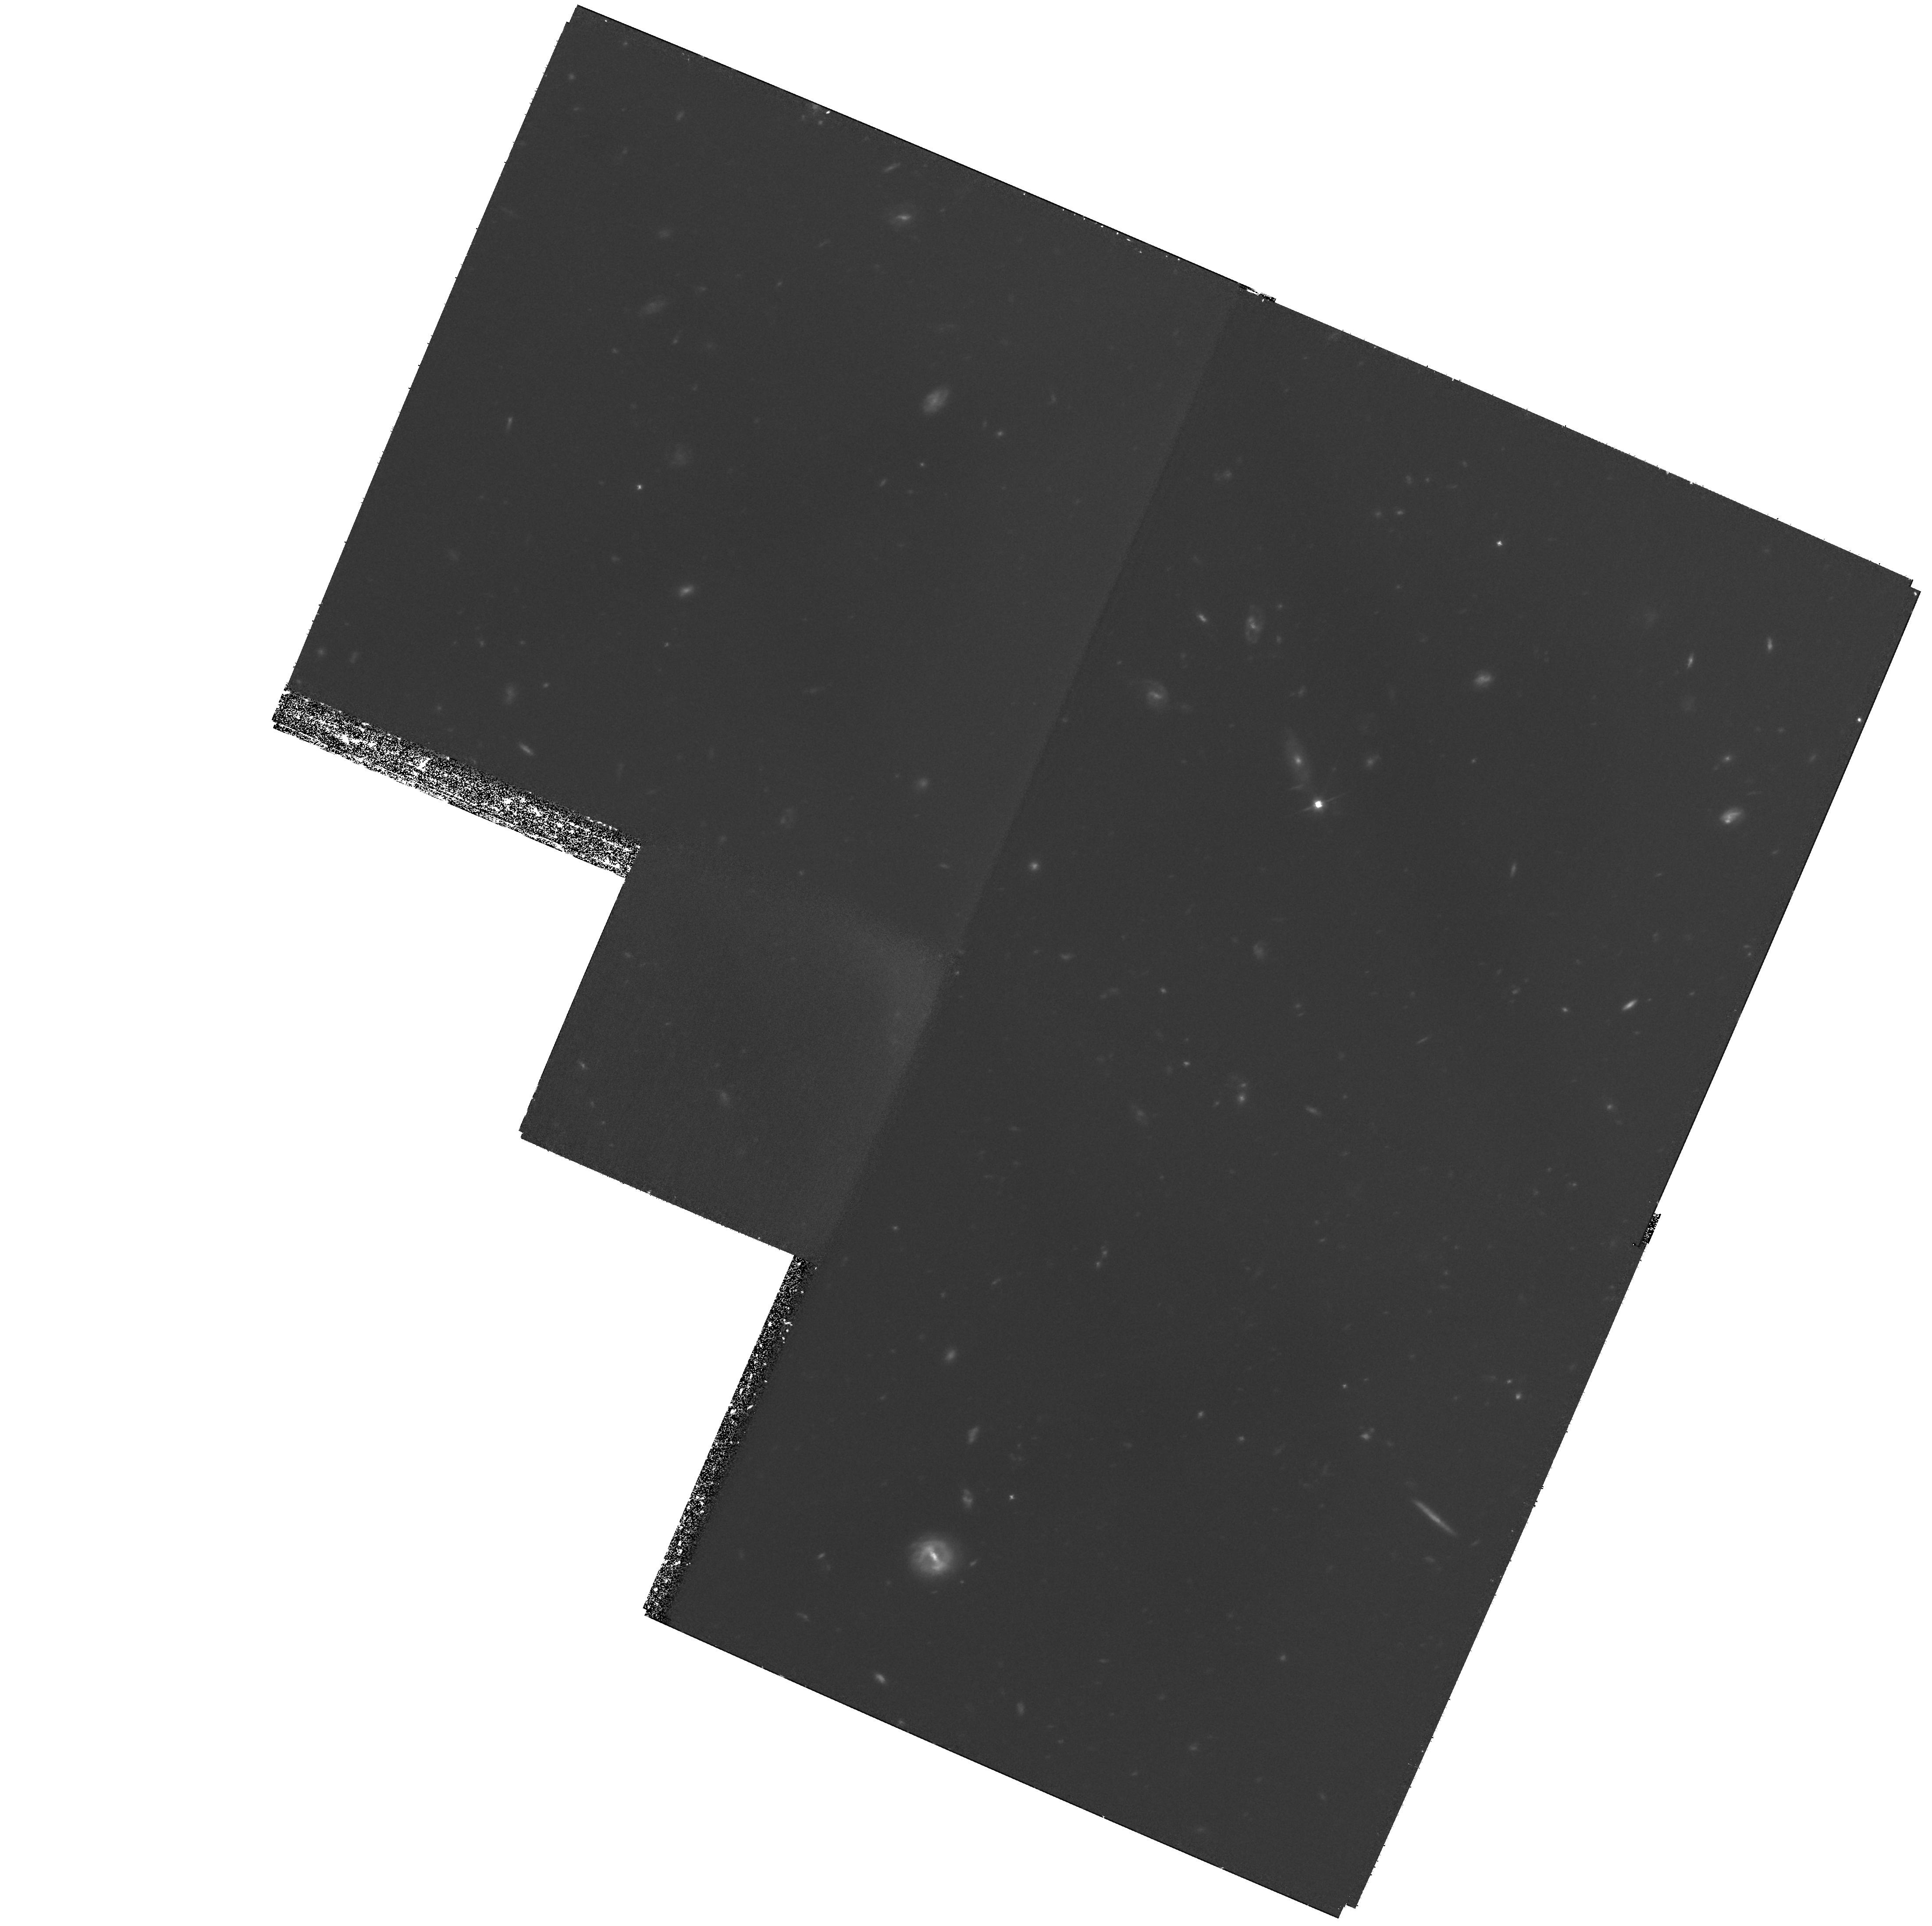
Target: HDF-123655+621244
Instrument: WFPC2/PC
Filter: F606W
Exposure: 3.1 h
Observation ID: hst_11032_51_wfpc2_pc_f606w_u9y951

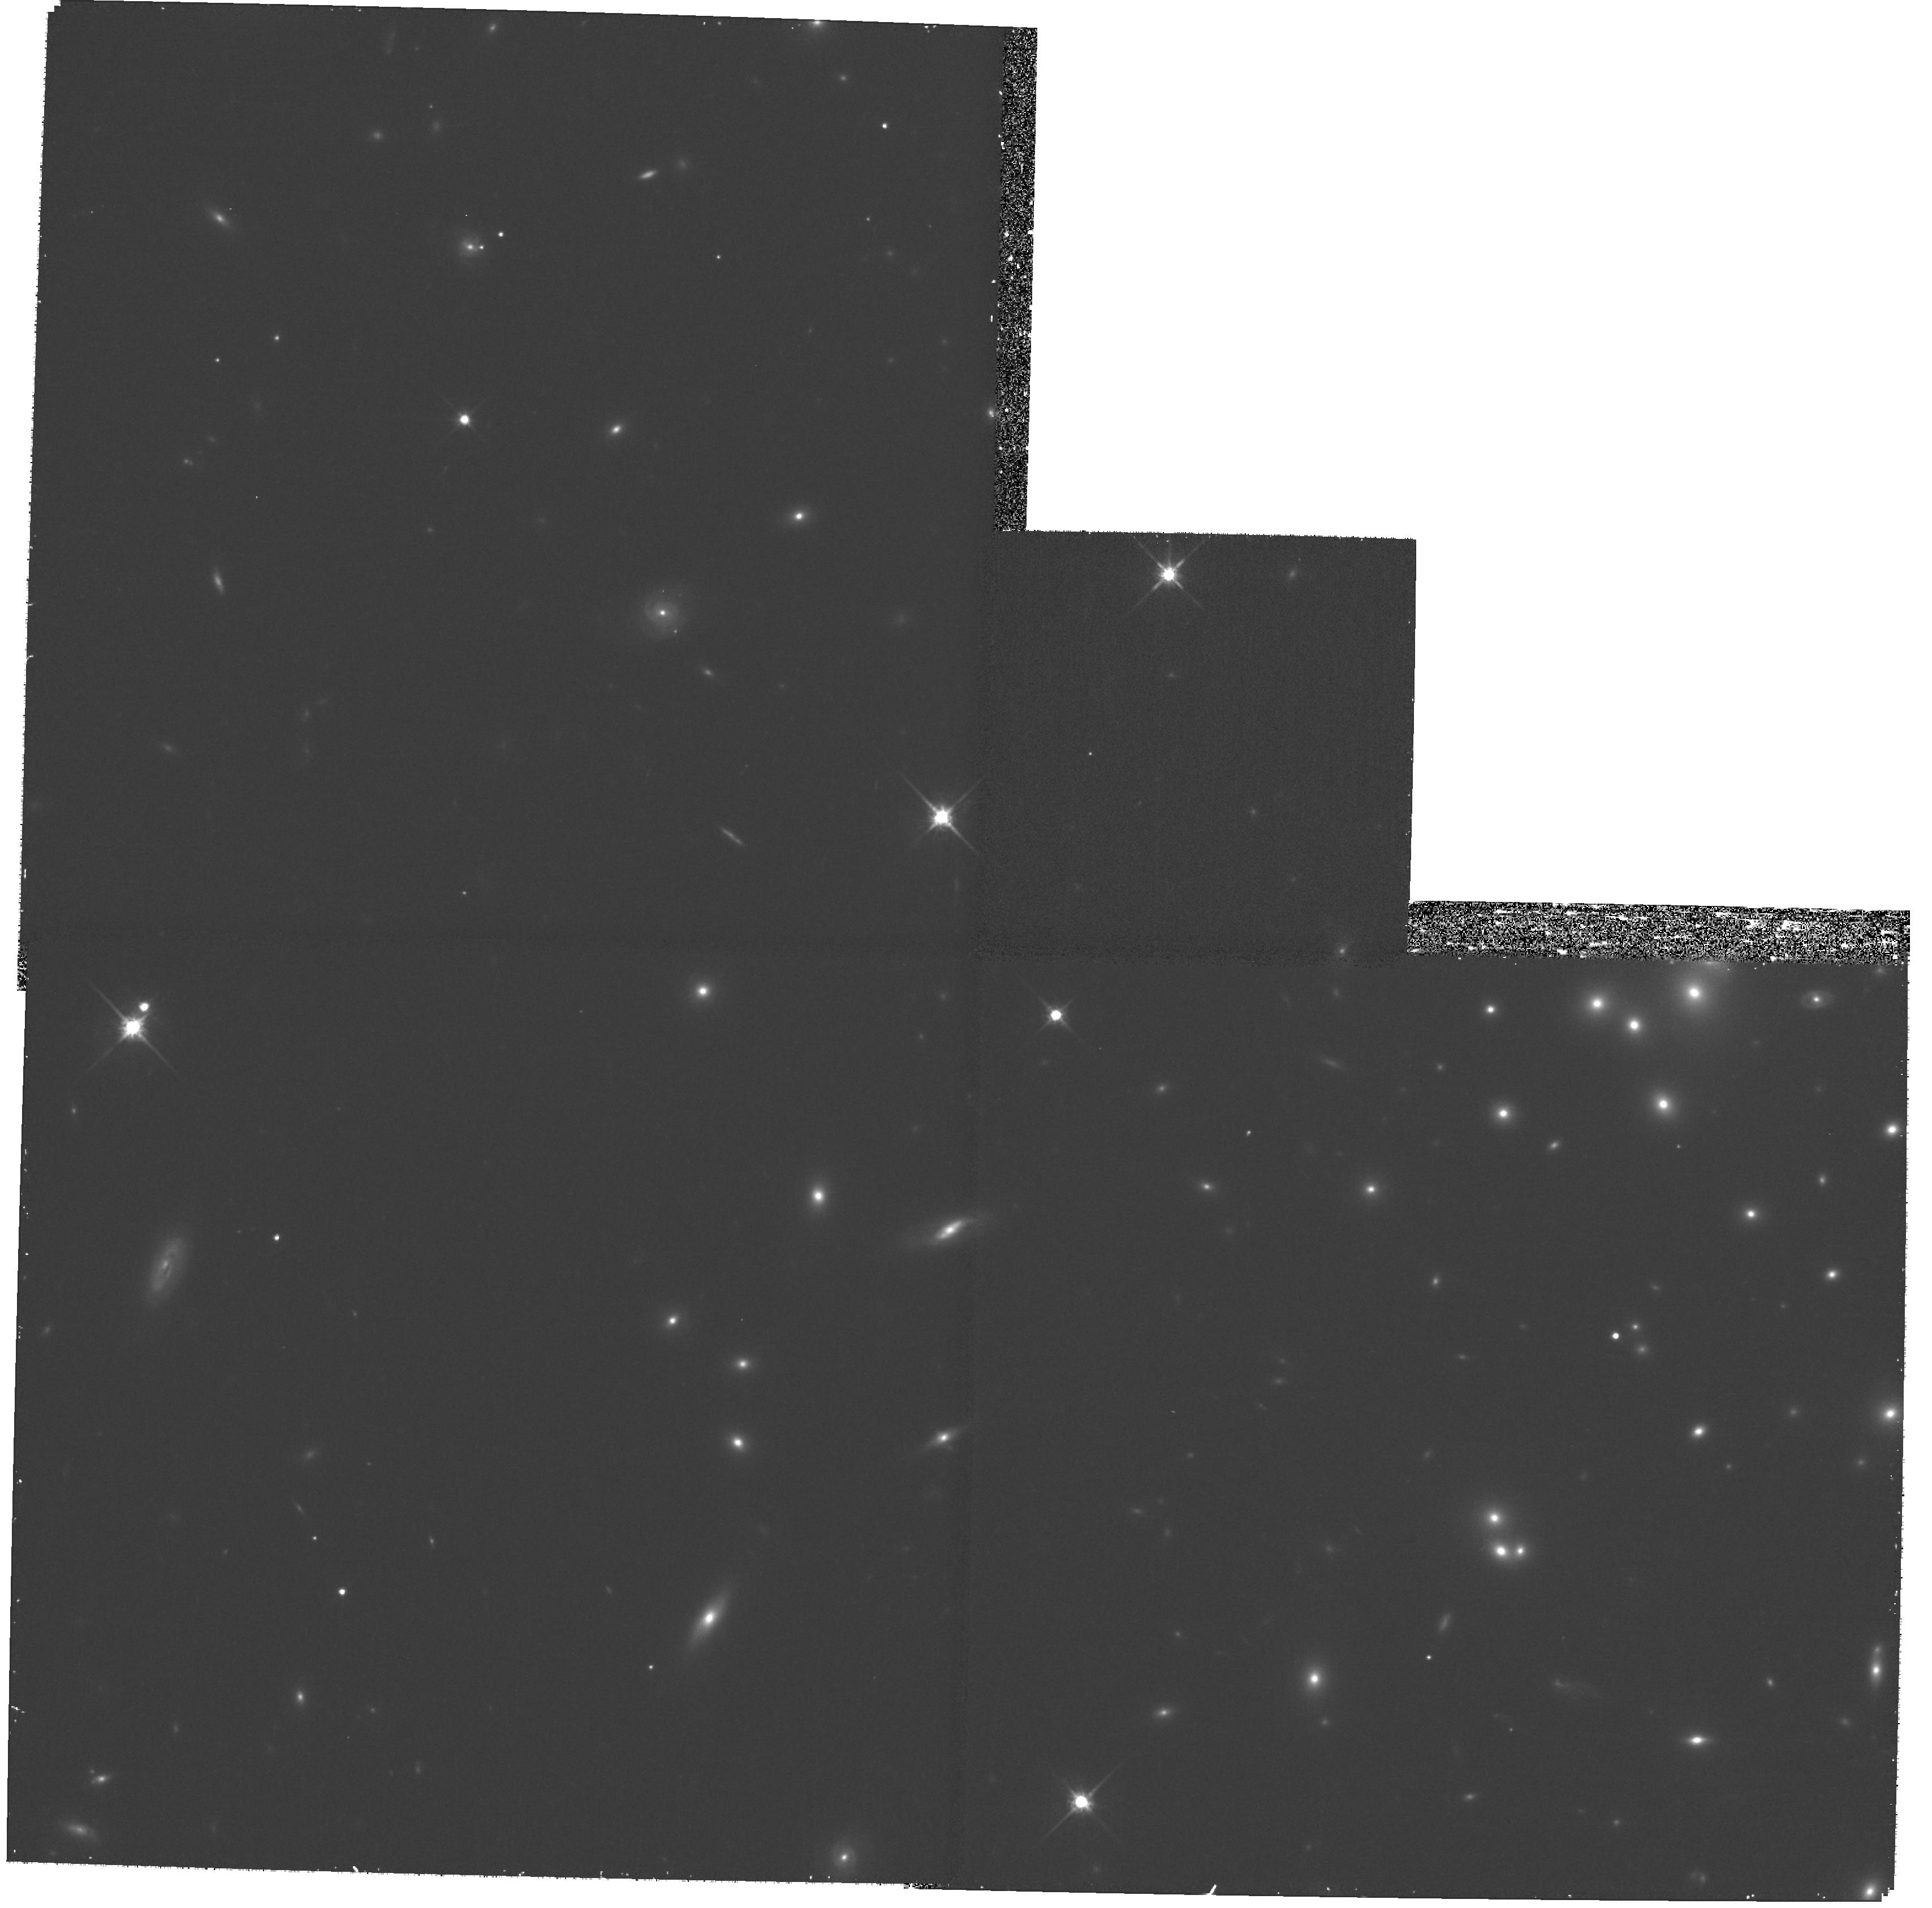
Target: A1689-10-WF
Instrument: WFPC2/PC
Filter: F814W
Exposure: 30 min
Observation ID: hst_11032_08_wfpc2_pc_f814w_u9y908

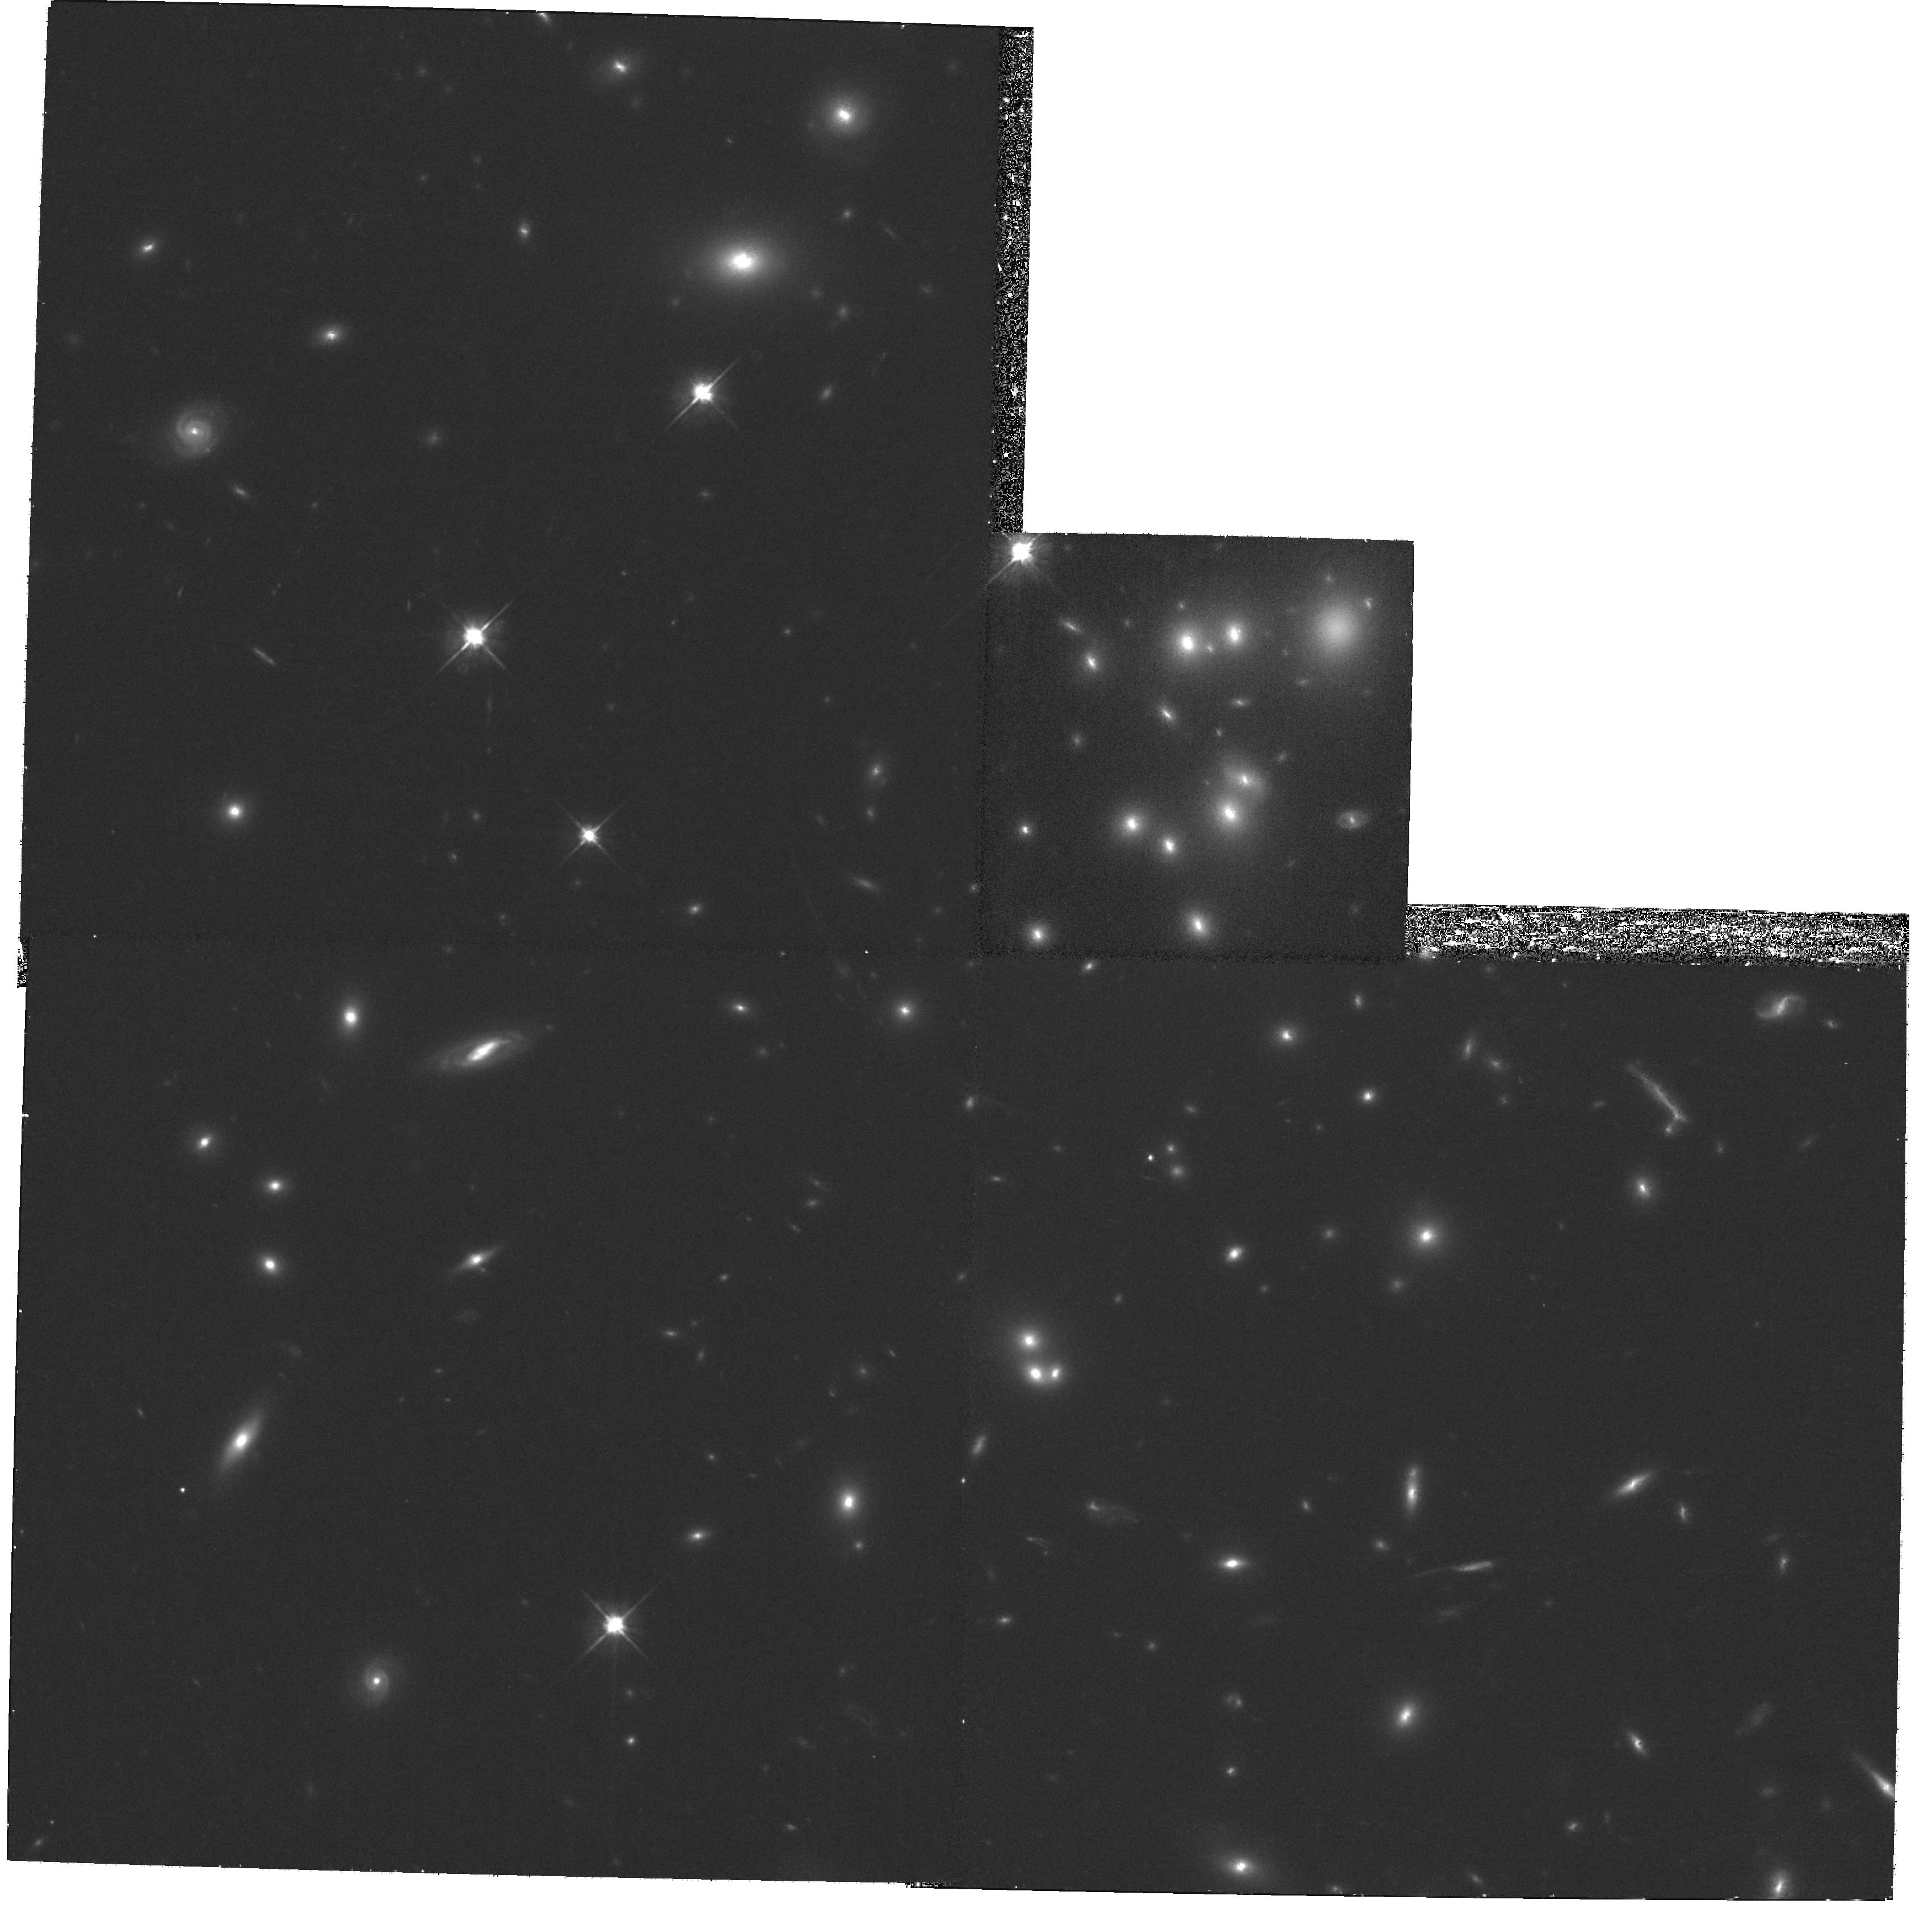
Target: A1689-10-PC
Instrument: WFPC2/PC
Filter: F606W
Exposure: 30 min
Observation ID: hst_11032_05_wfpc2_pc_f606w_u9y905

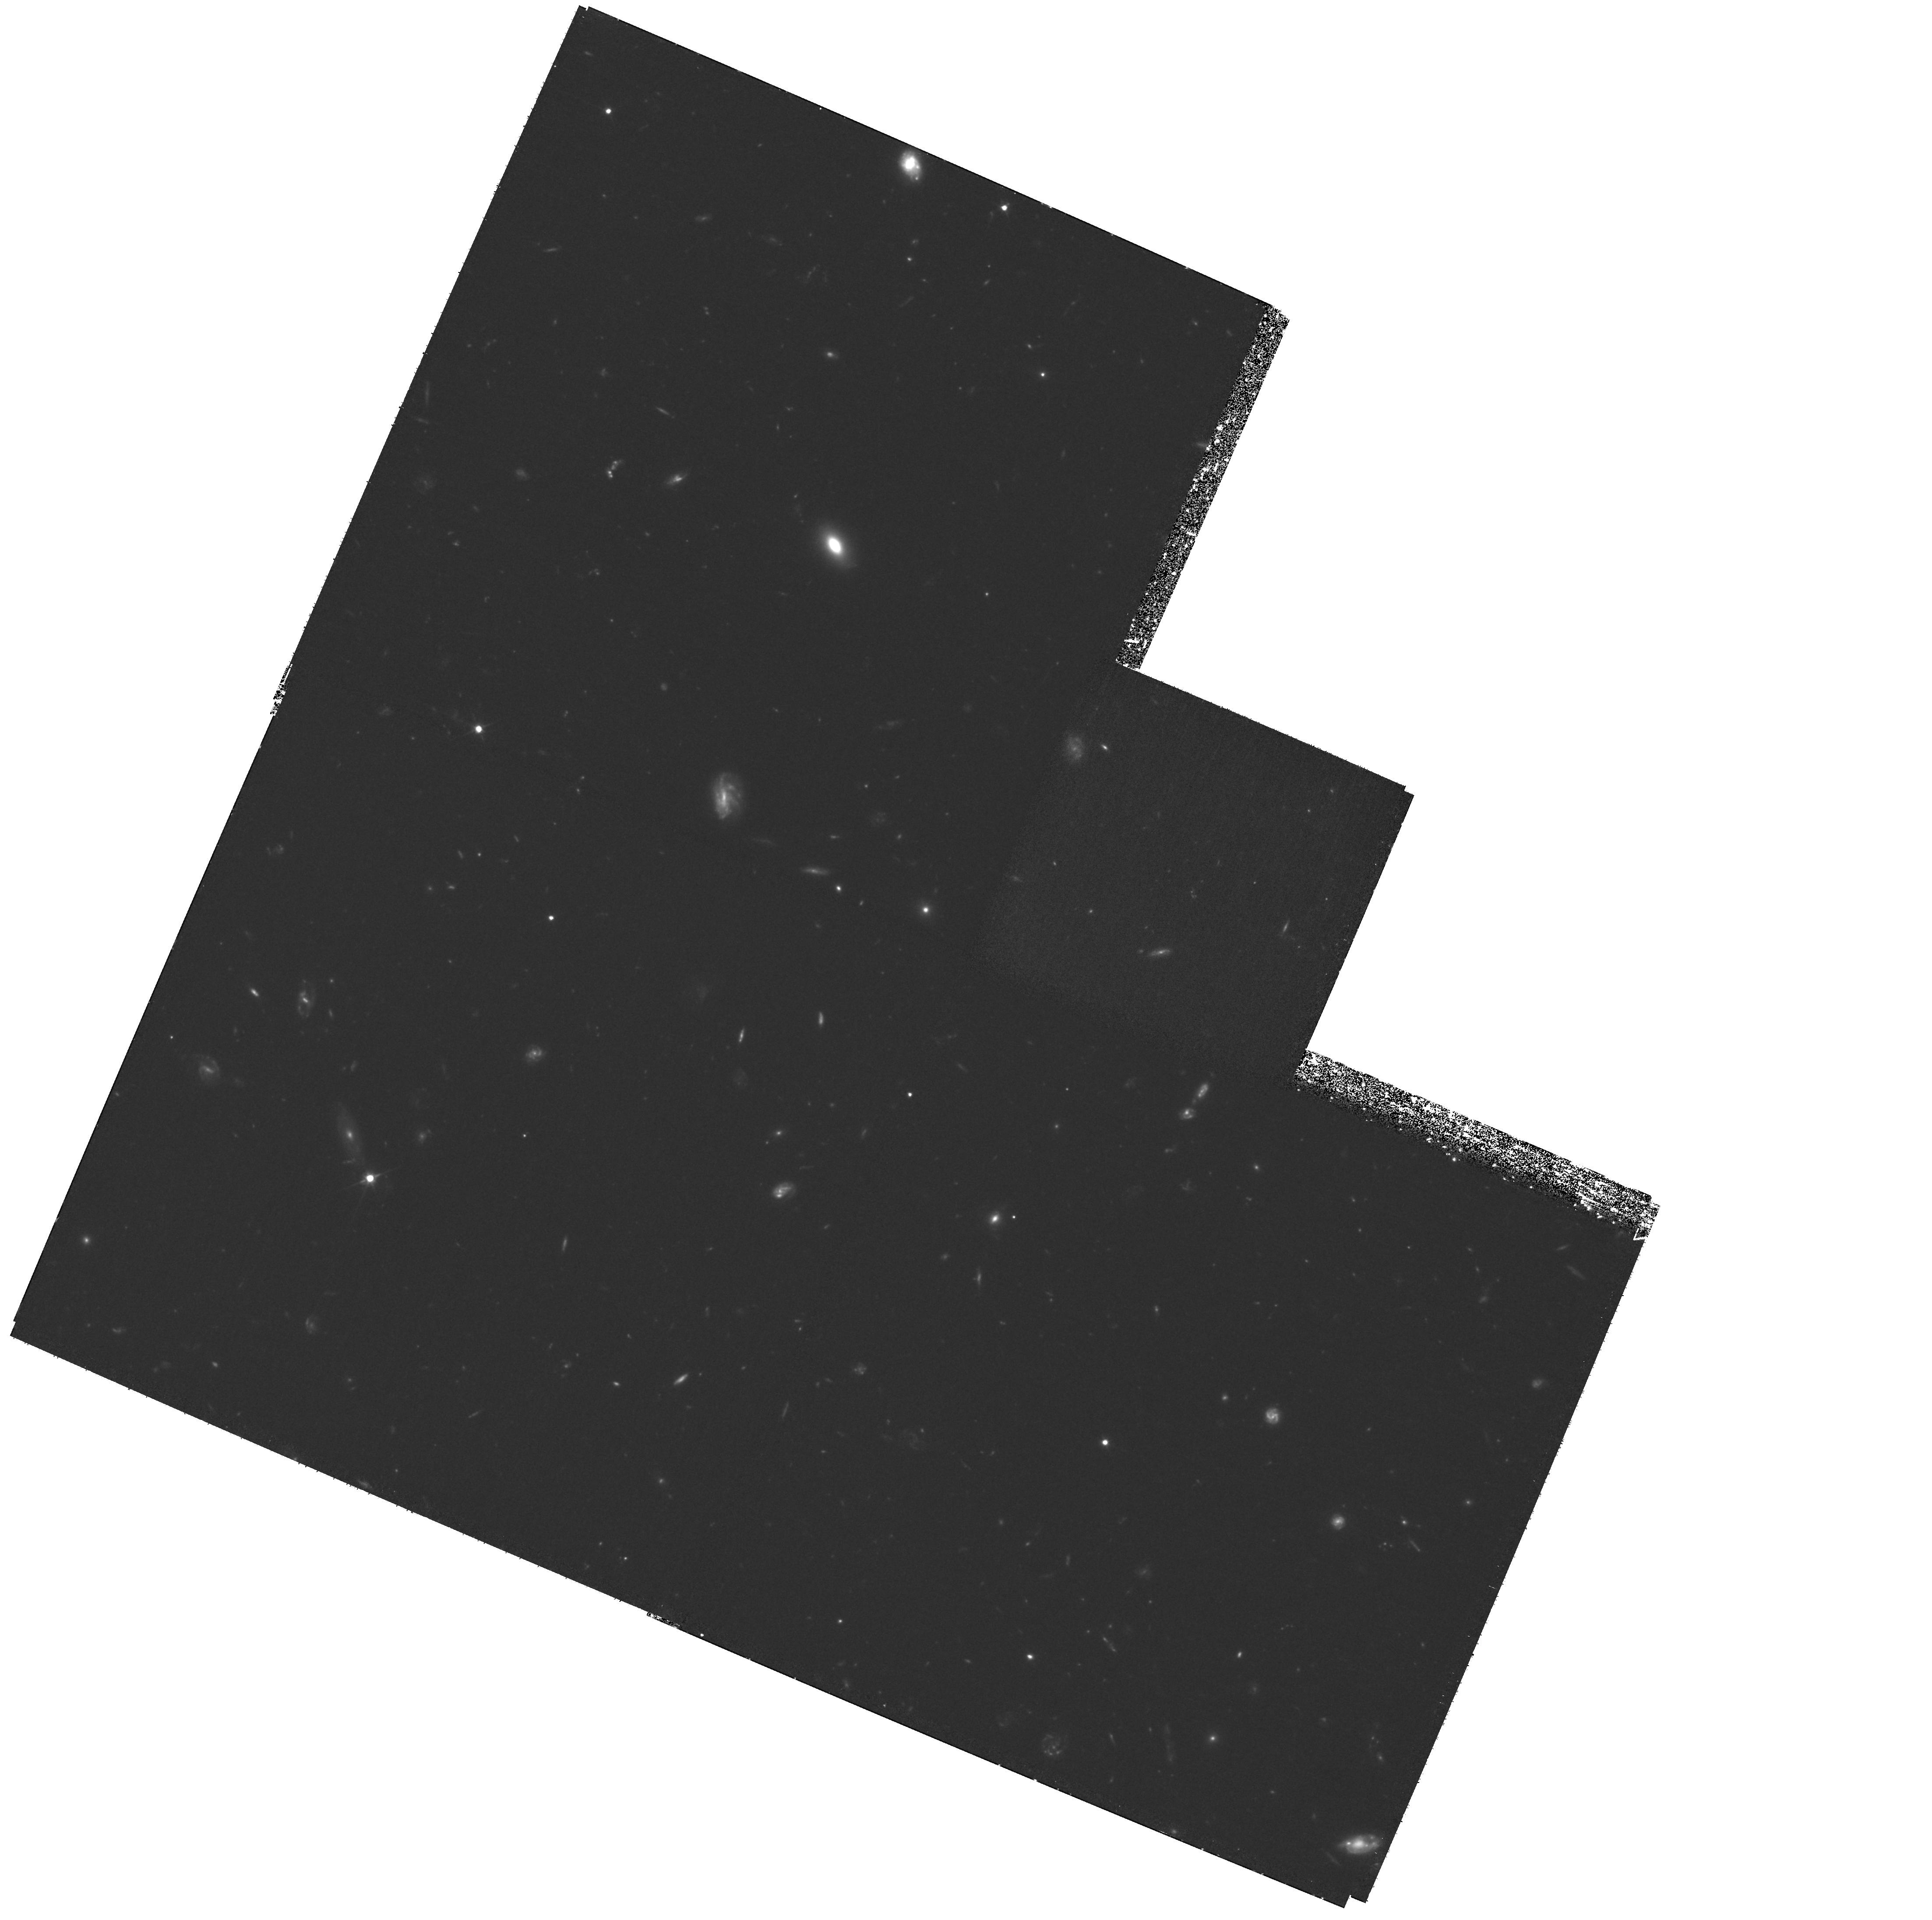
Target: HDF-123649+621346
Instrument: WFPC2/PC
Filter: F606W
Exposure: 2.7 h
Observation ID: hst_11032_10_wfpc2_pc_f606w_u9y910

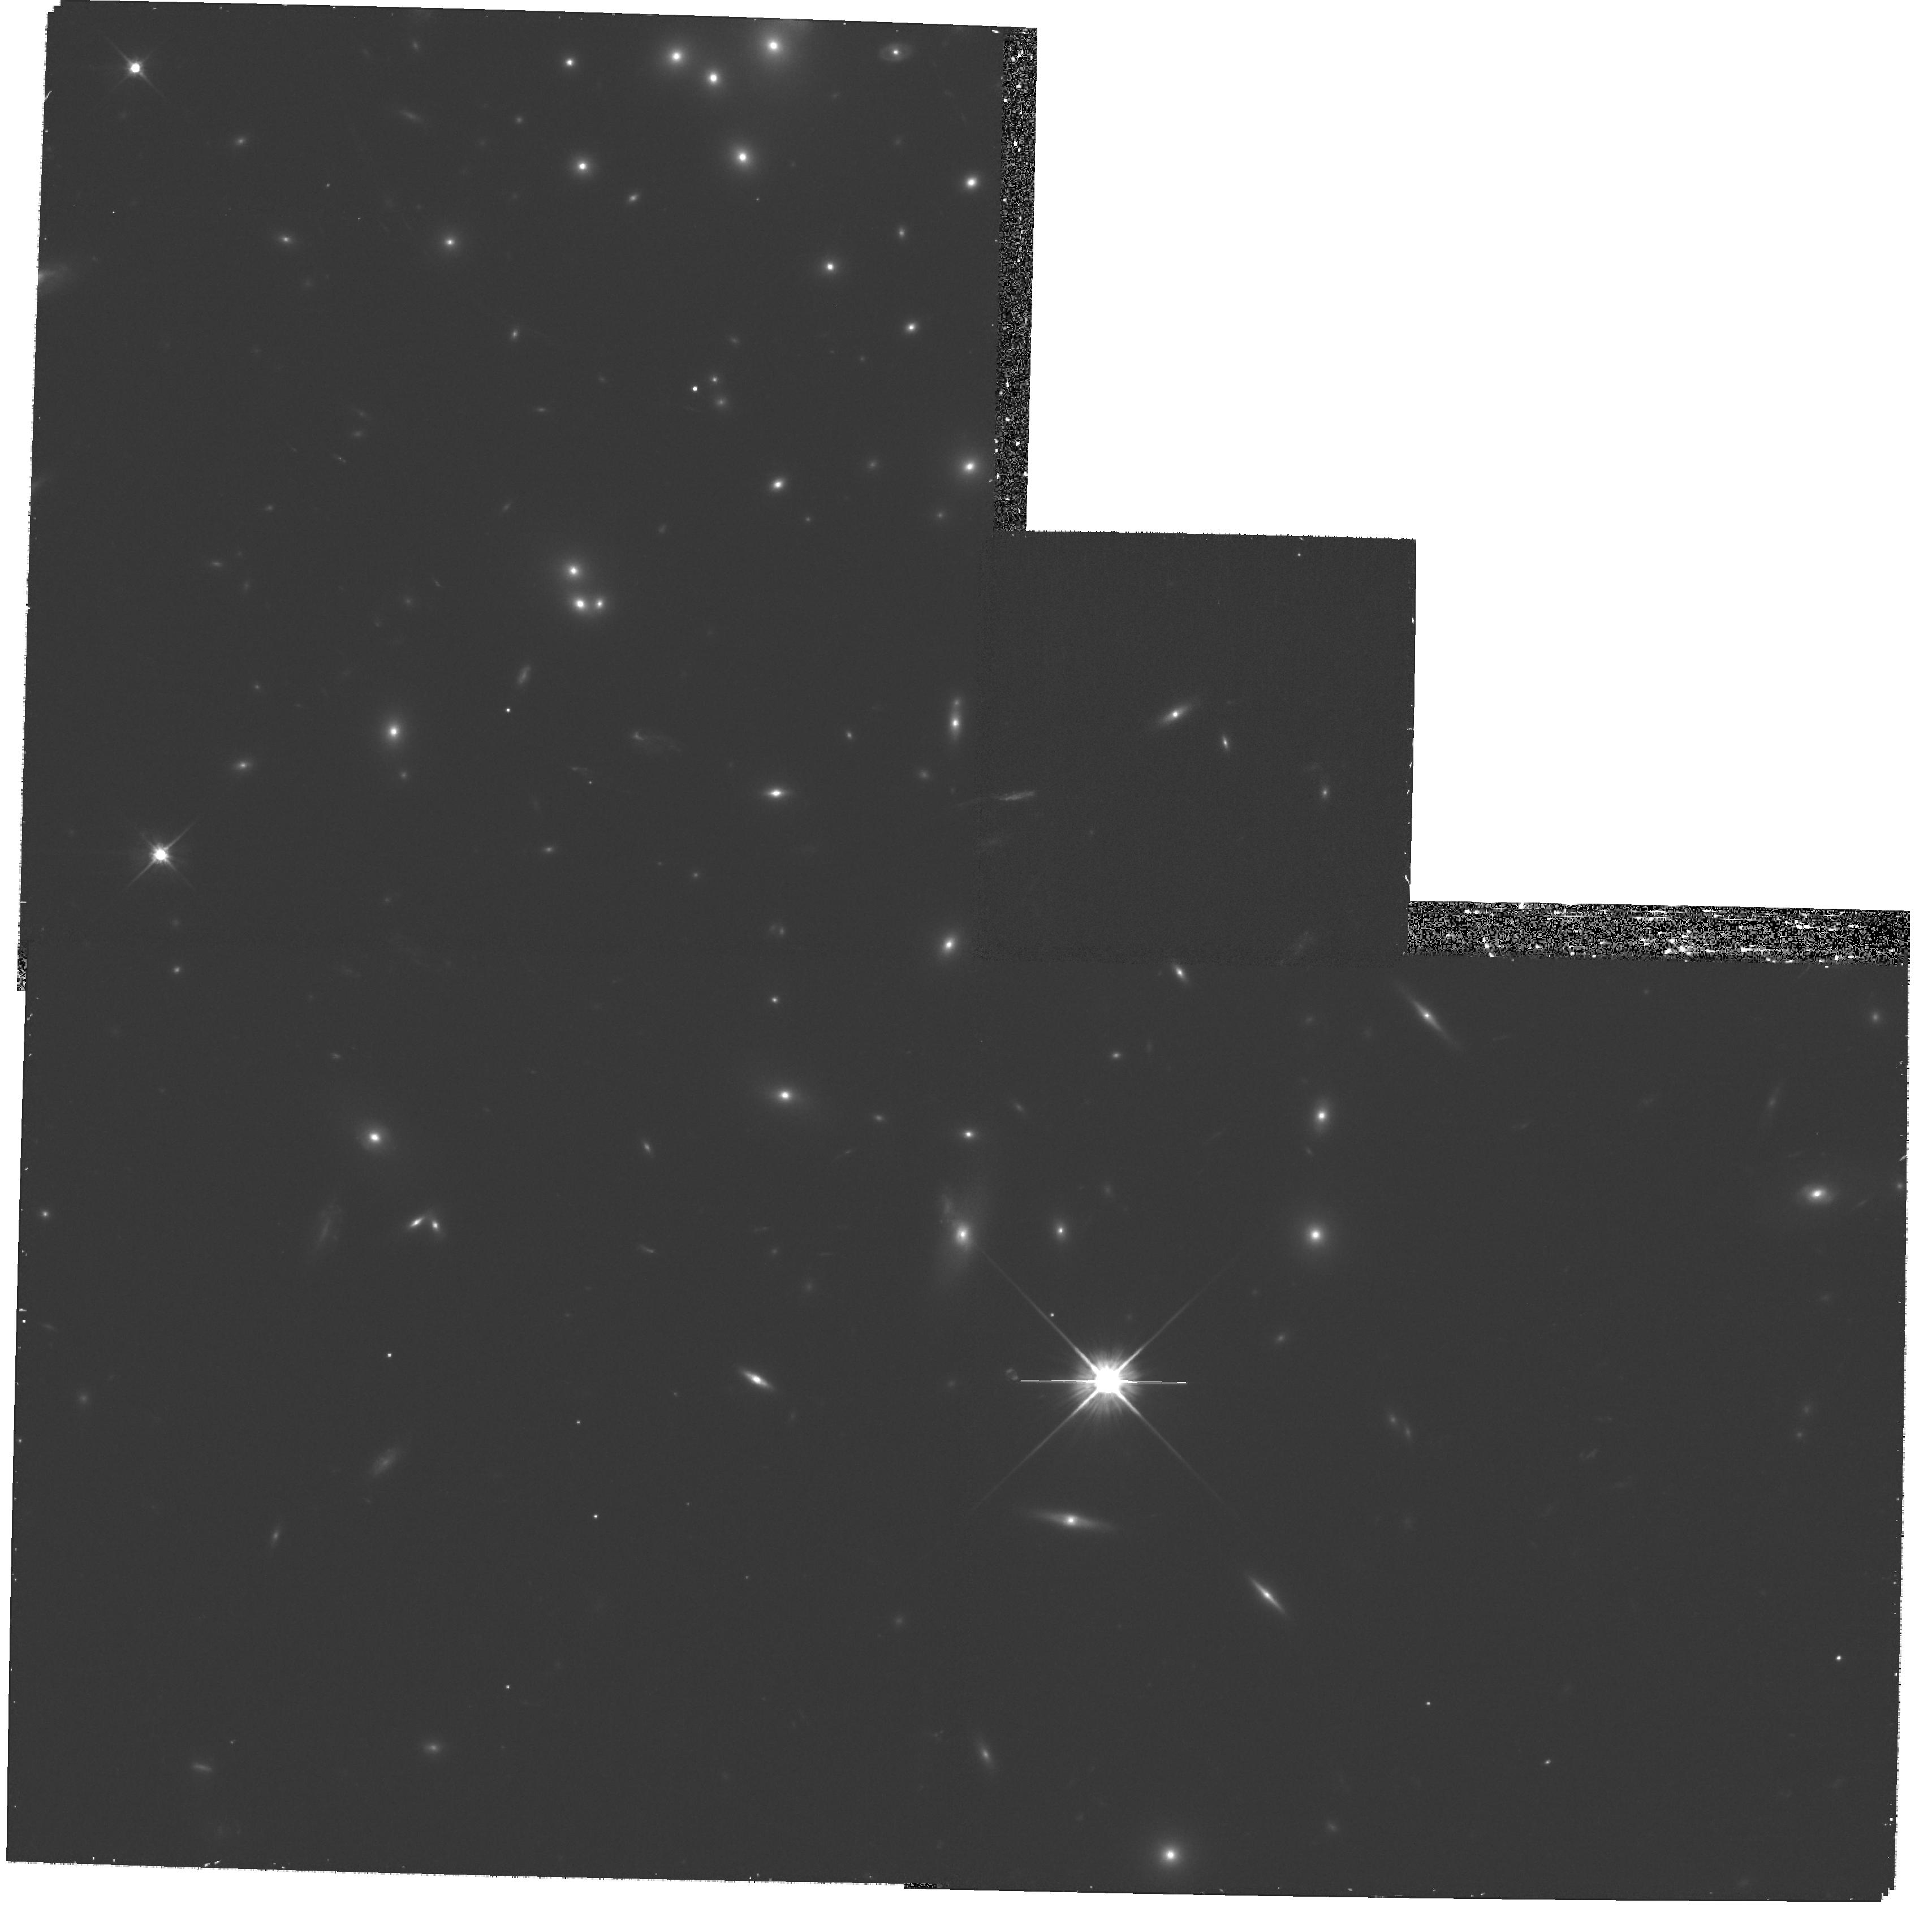
Target: A1689-10-WF
Instrument: WFPC2/PC
Filter: F606W
Exposure: 30 min
Observation ID: hst_11032_06_wfpc2_pc_f606w_u9y906

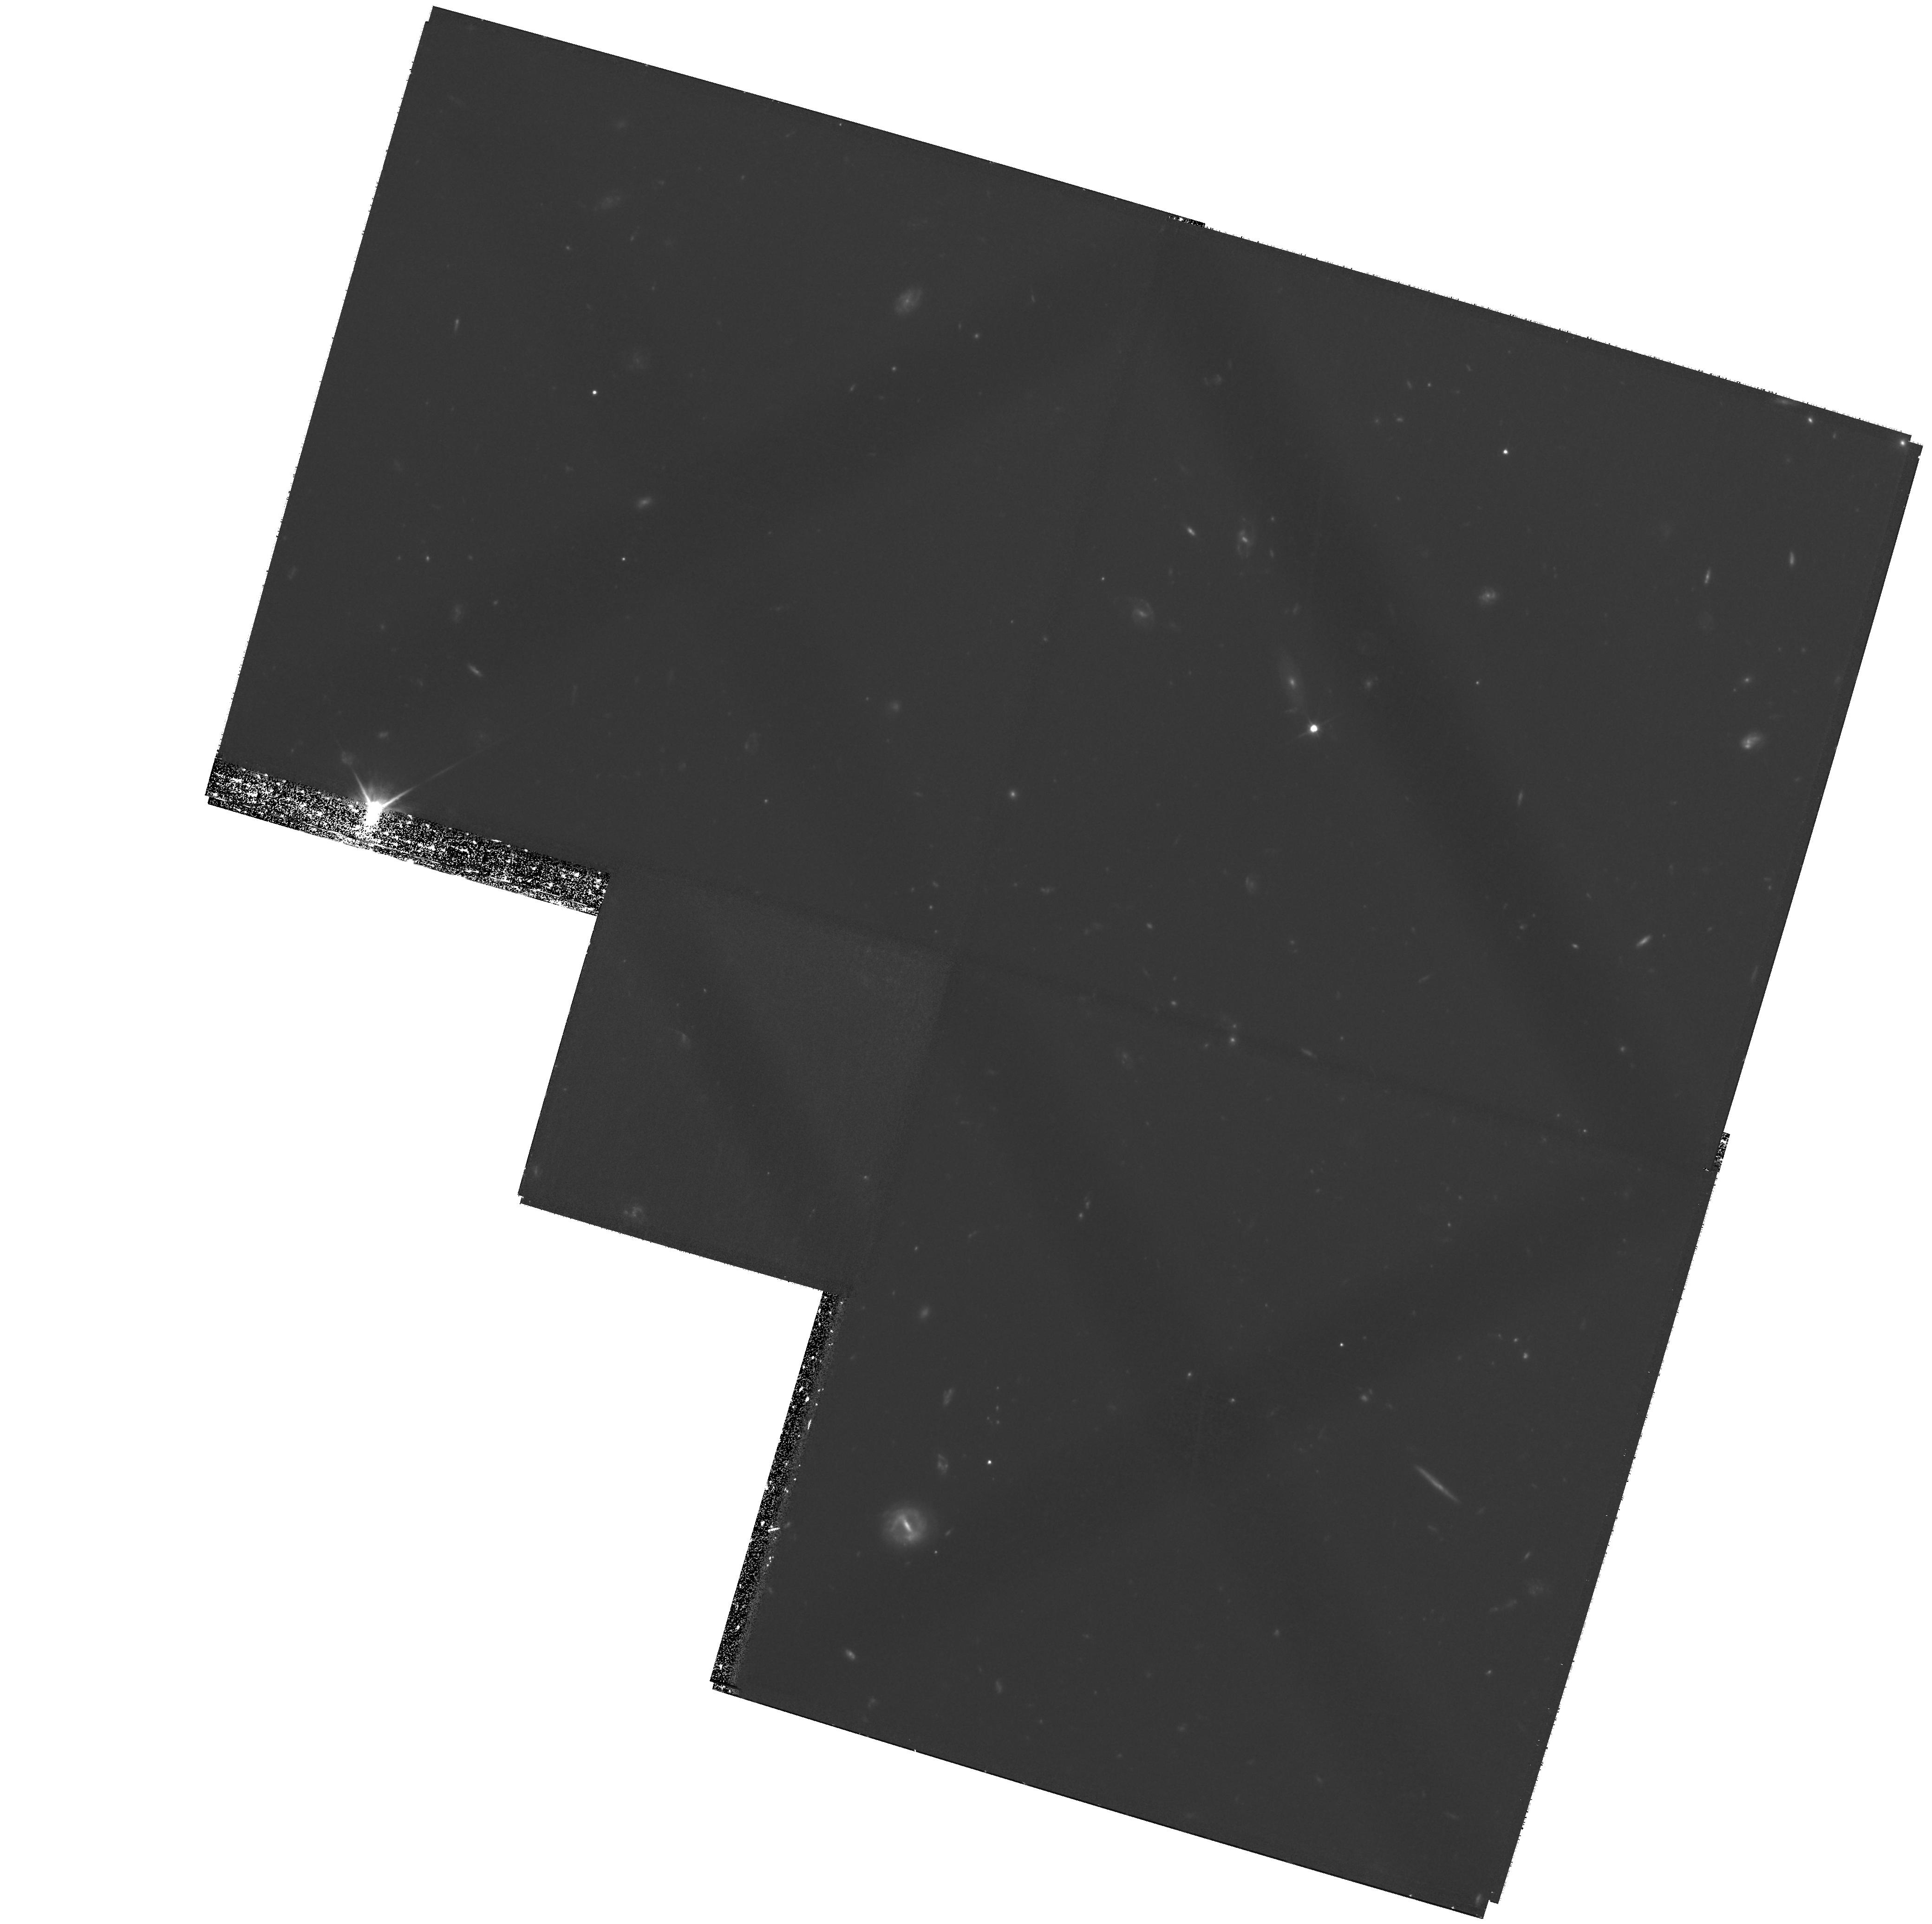
Target: HDF-123655+621244
Instrument: WFPC2/PC
Filter: F606W
Exposure: 3.3 h
Observation ID: hst_11032_11_wfpc2_pc_f606w_u9y911

CTE Extended Targets Closeout (PI: Golimowski, David A.)

Measuring the charge transfer efficiency (CTE) of an astronomical CCD camera is crucial to determining the CCD's photometric fidelity across the field of view. WFPC2's CTE has degraded steadily over the last 13 years because of continuous exposure to trapped particles in HST's radiation environment. The fraction of photometric signal lost from WFPC2's CTI (change transfer inefficiency) is a function of WFPC2's time in orbit, the integrated signal in the image, the location of the image on the CCD, and the background signal. Routine monitoring of WFPC2's degrading CTE over the last 13 years has primarily concerned the effects of CTI on point-source photometry. However, most of the sources imaged by WFPC2 are extended rather than point-like. This program aims to characterize the effects of CTI on the photometry and morphology of extended sources near the end of WFPC2's functional life. Images of standard fields within the rich galaxy cluster Abell 1689 and the Hubble Deep Field (HDF) are recorded with WFPC2 using one or both of the F606W and F814W filters. These images will be compared with contemporaneous images recorded with the field rotated by approximately 180 degrees to assess differences between extended sources imaged near and far from the serial register. The images will also be compared with similar images recorded of Abell 1689 in Cycle 8 (Program 8456) and the HDF in Cycles 5-8 (Programs 6337, 7984, 8389) to characterize the rate of CTE degradation over the lifetime of WFPC2.